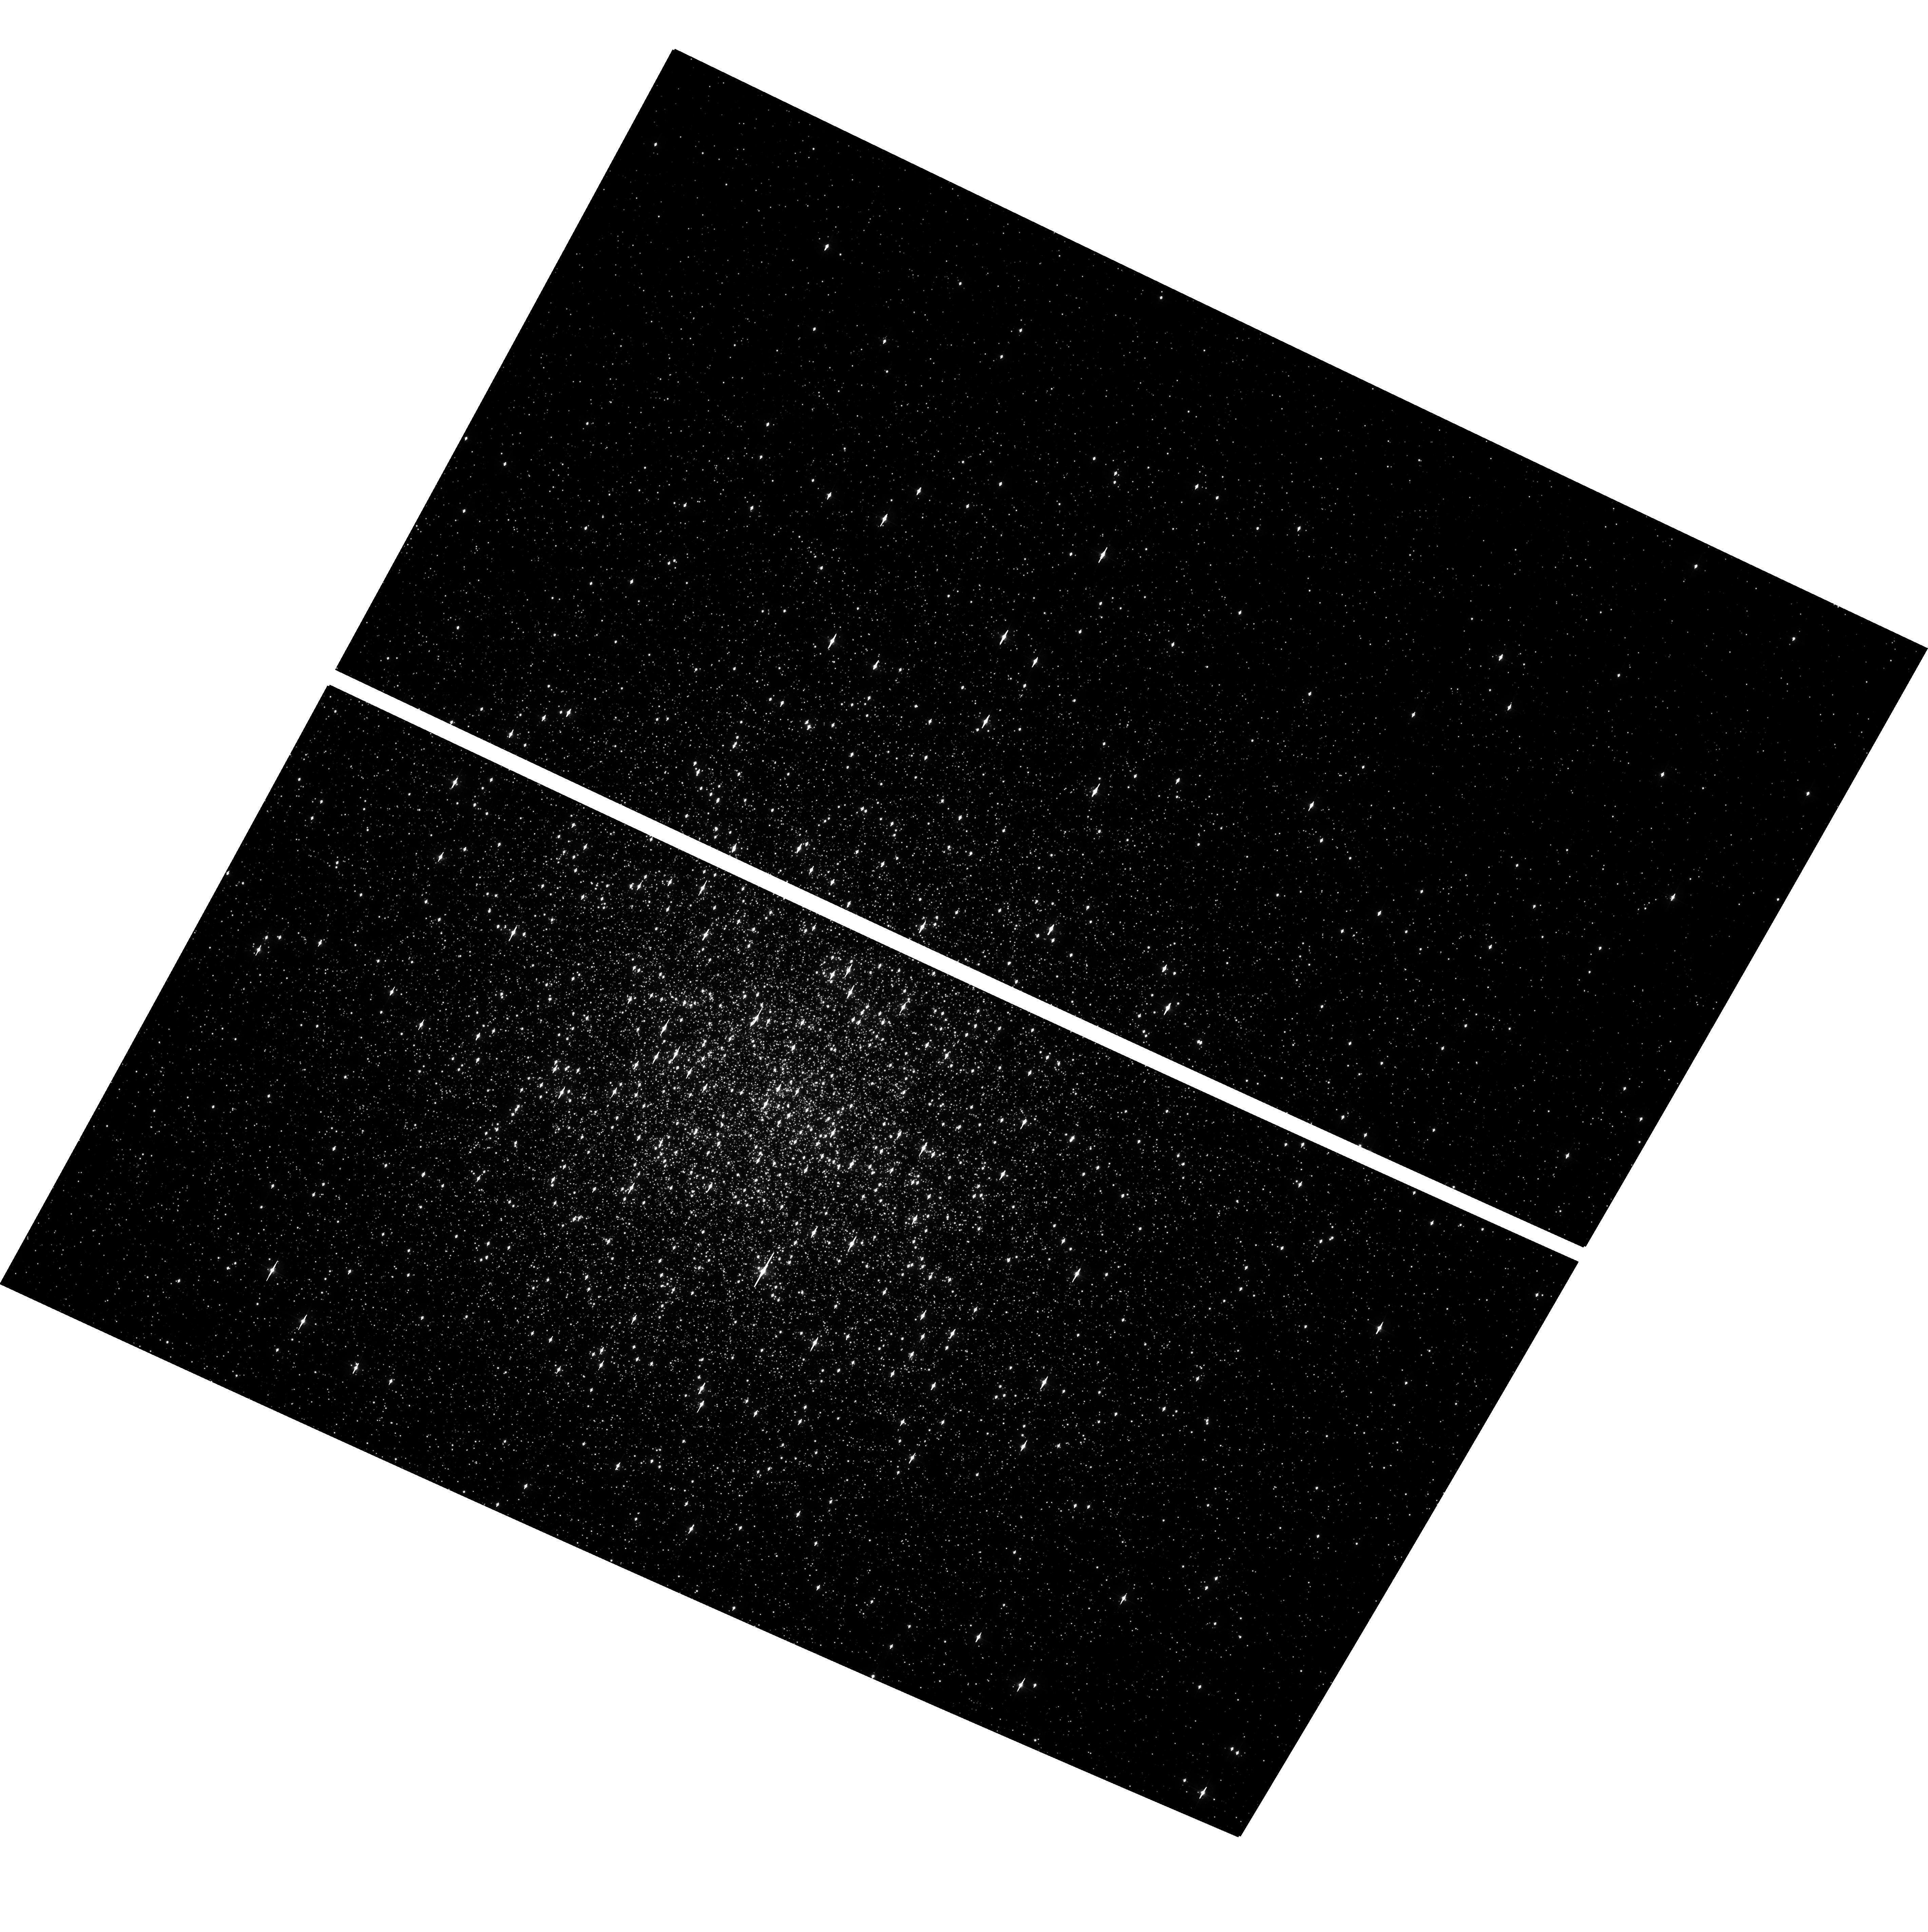
Target: 1E1339.8+2837
Instrument: ACS/WFC
Filter: F435W
Exposure: 11 min
Observation ID: hst_10008_a1_acs_wfc_f435w_j8vxa1

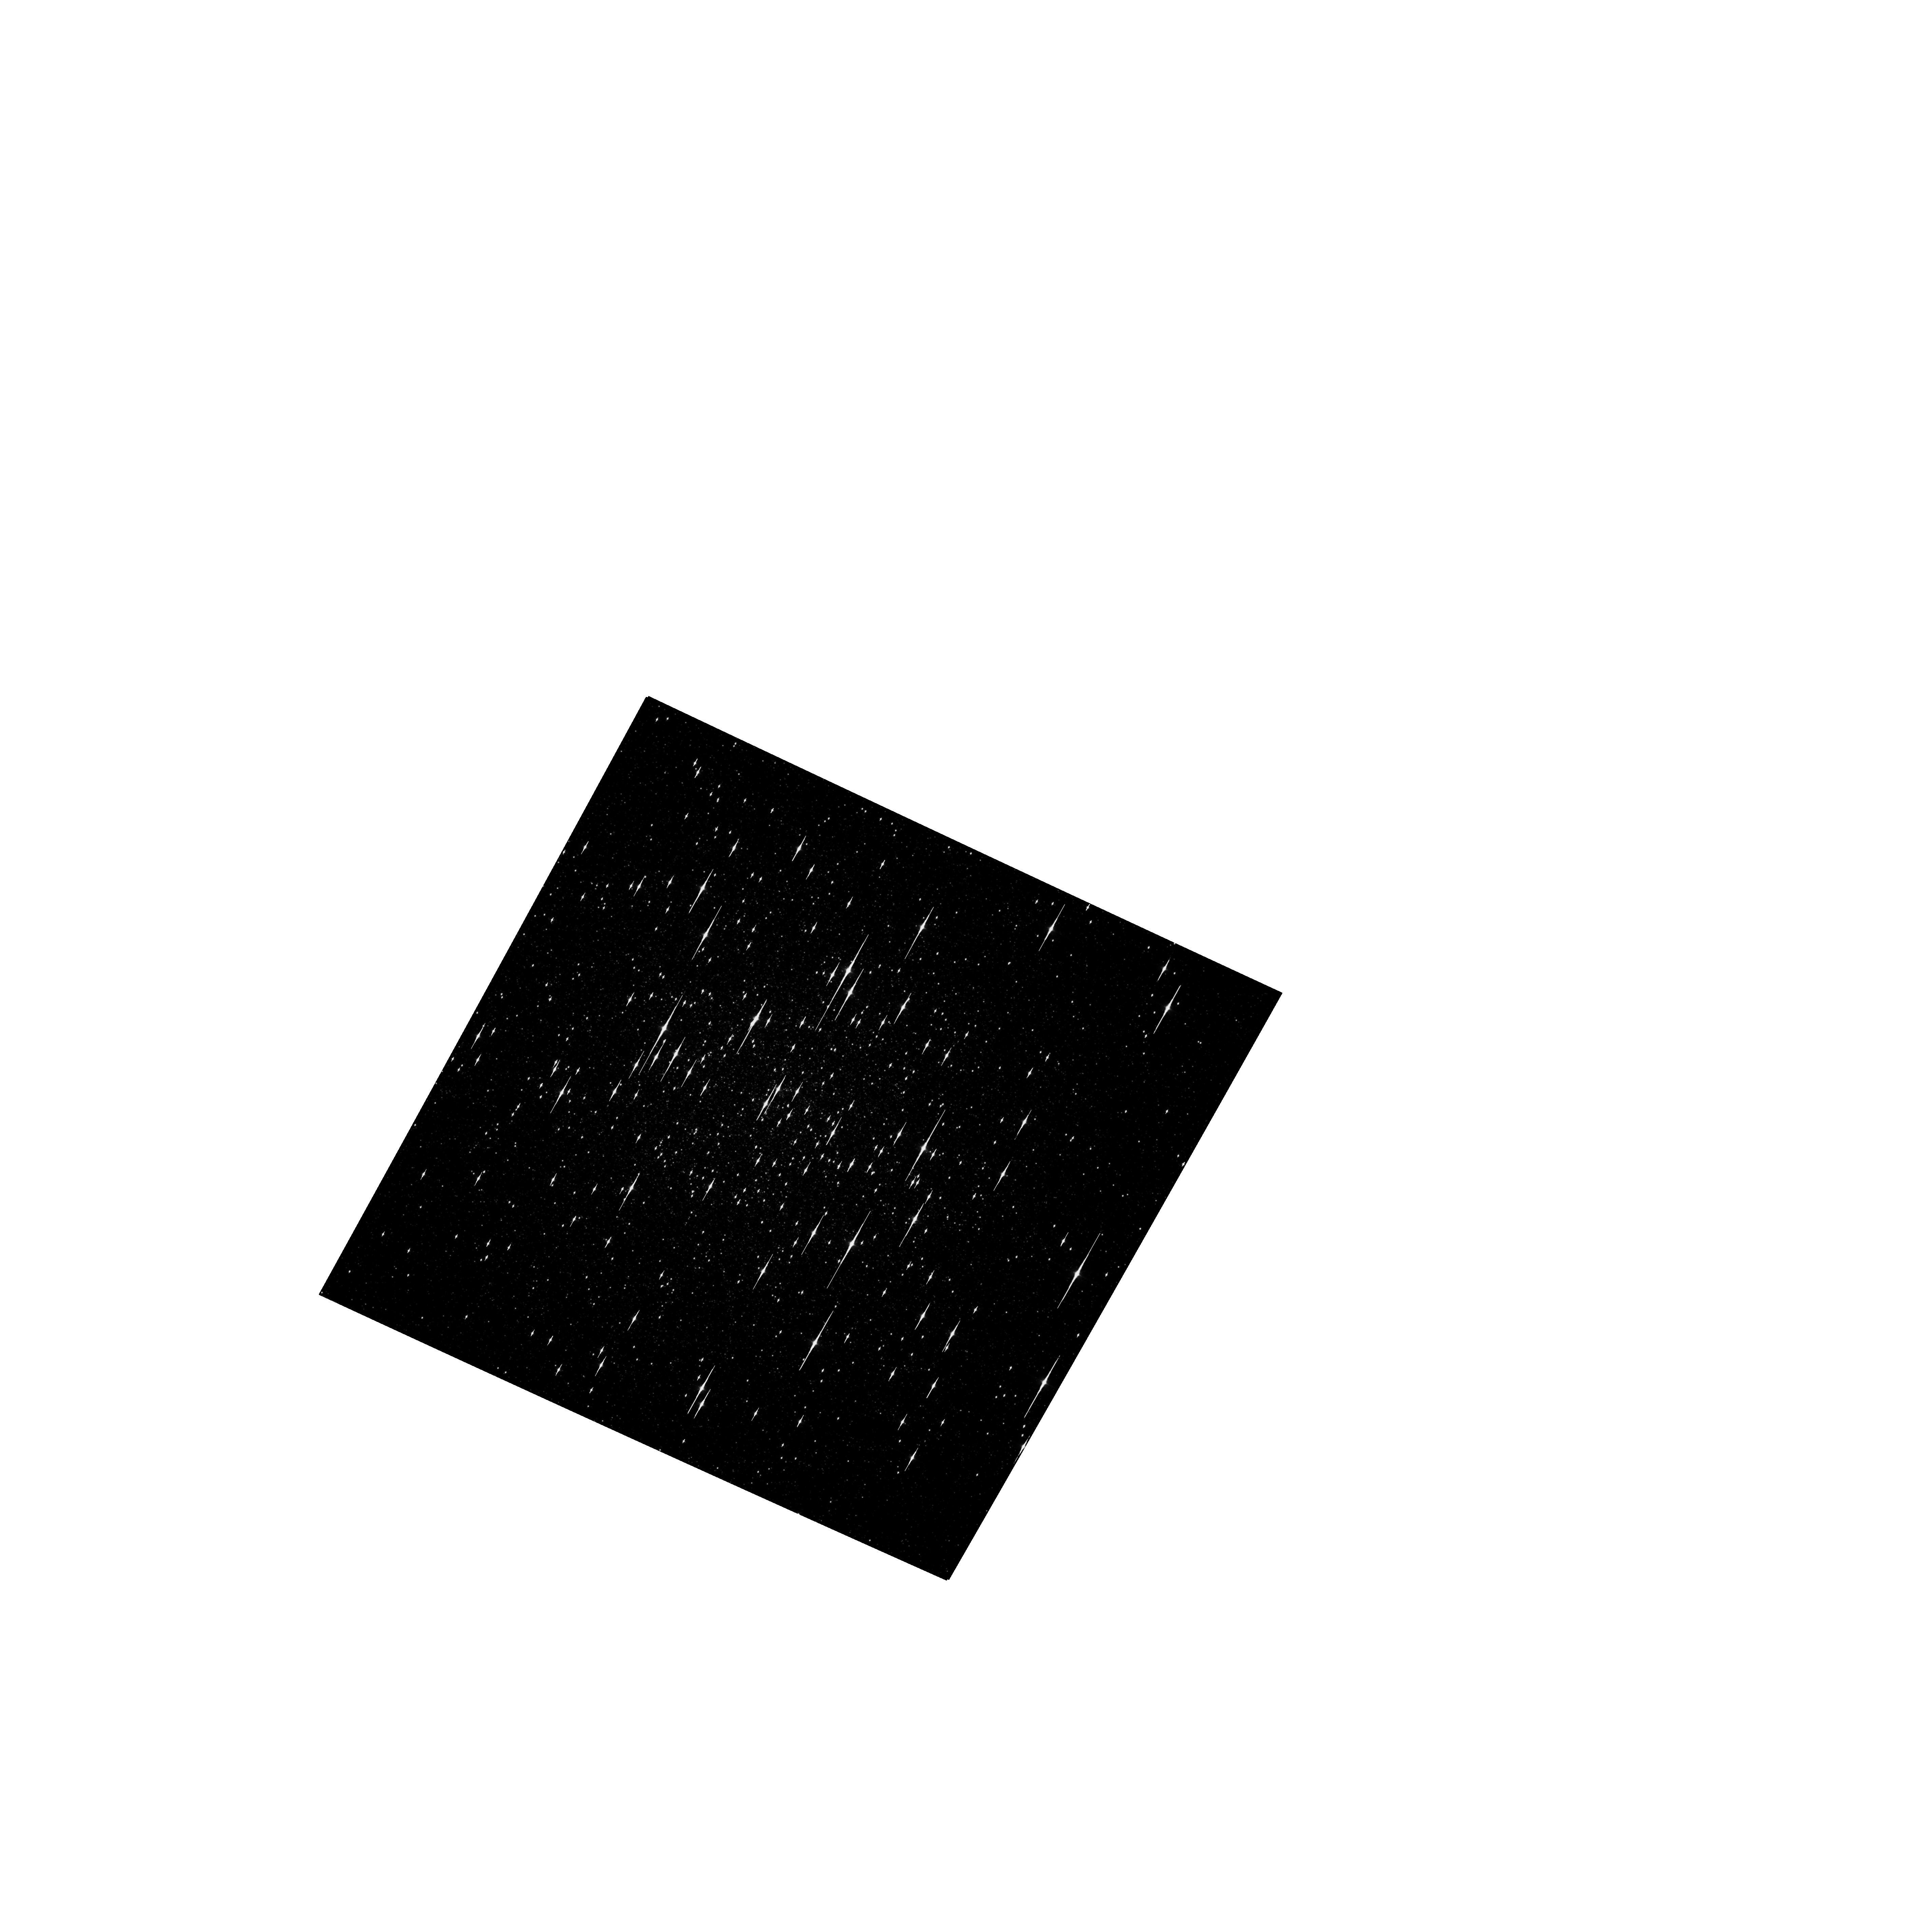
Target: M3
Instrument: ACS/WFC
Filter: F814W
Exposure: 5 min
Observation ID: hst_10008_a1_acs_wfc_f814w_j8vxa1

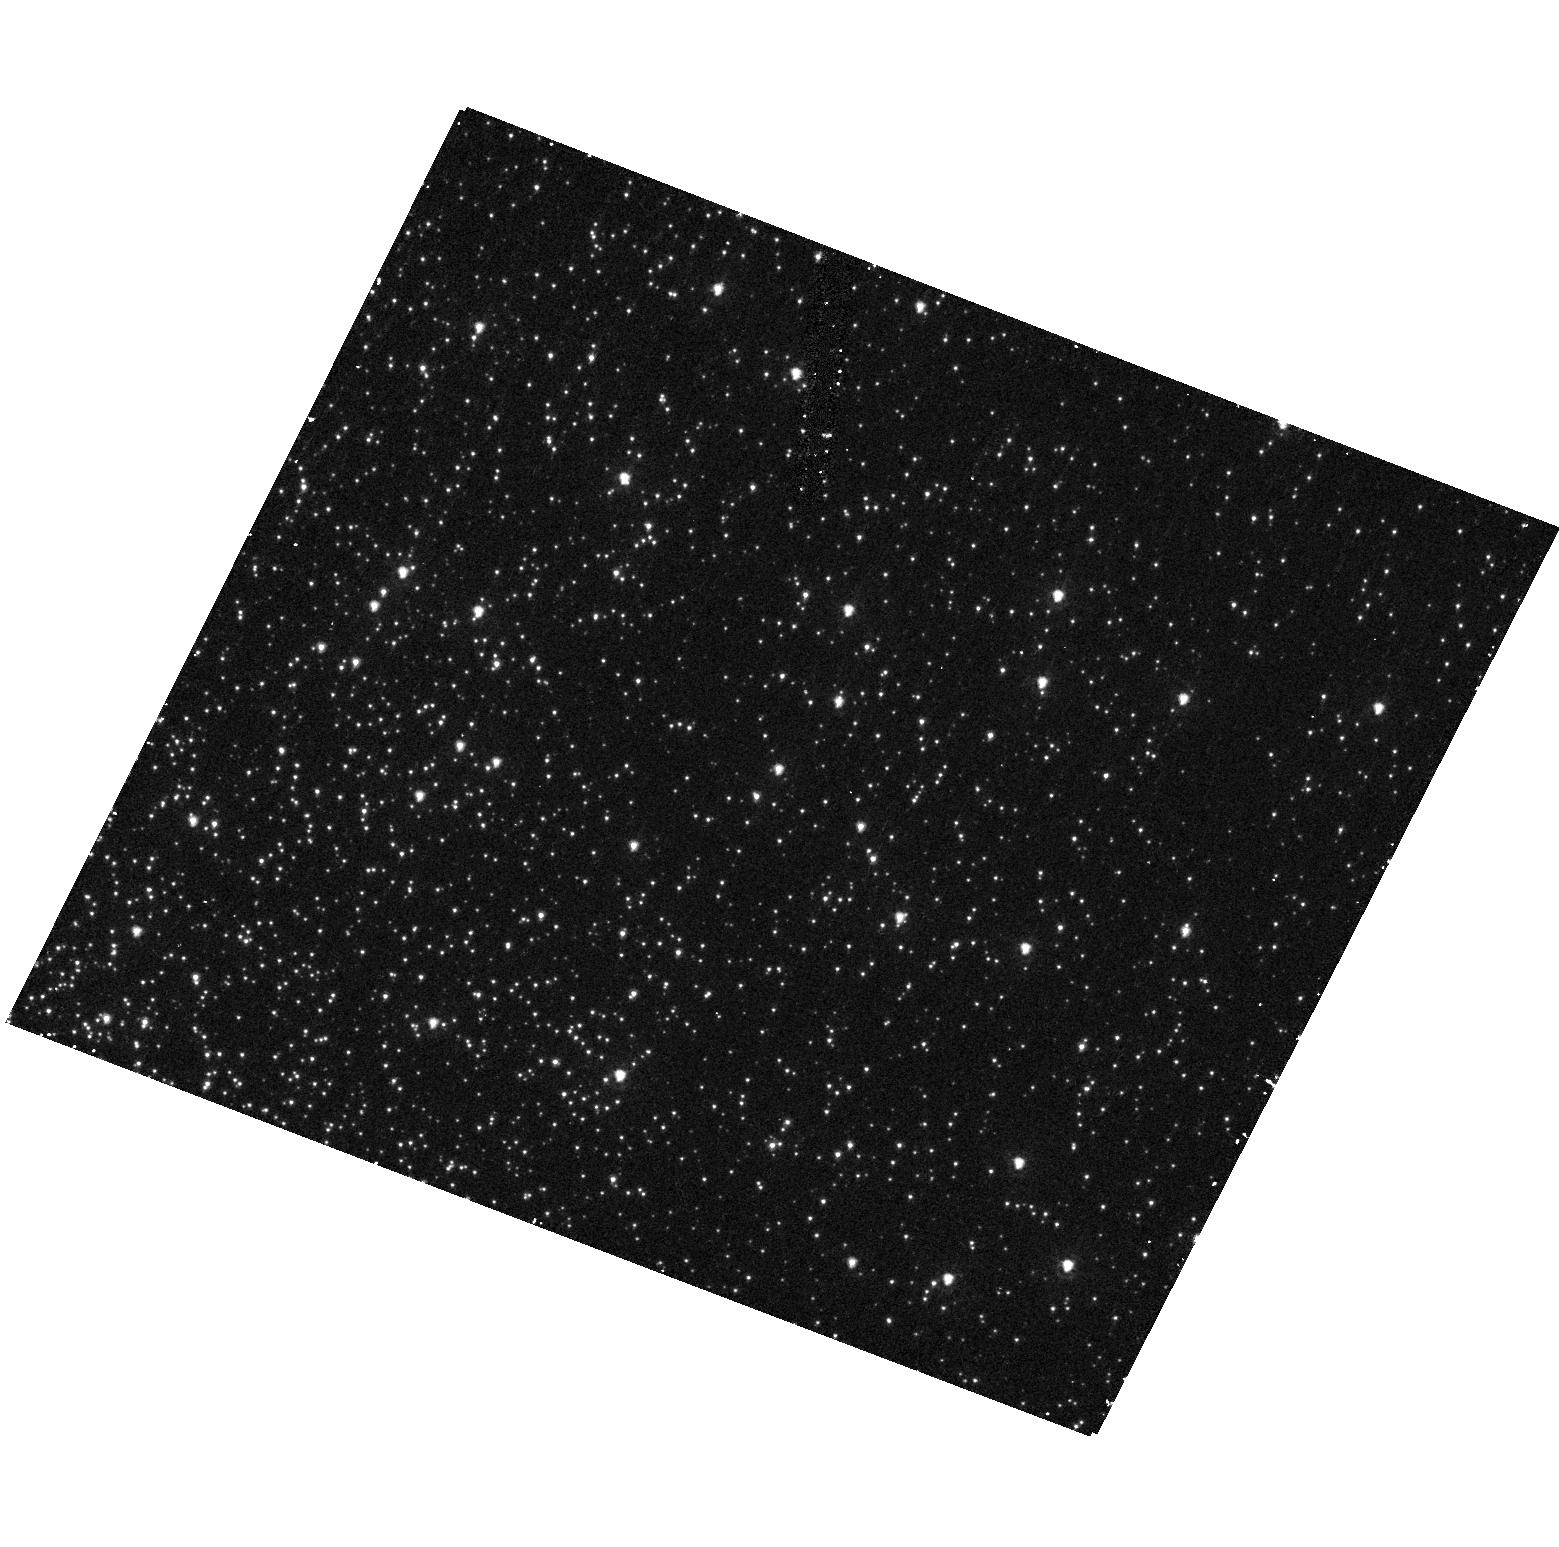
Target: 1E1339.8+2837
Instrument: ACS/HRC
Filter: F250W
Exposure: 8 min
Observation ID: hst_10008_01_acs_hrc_f250w_j8vx01

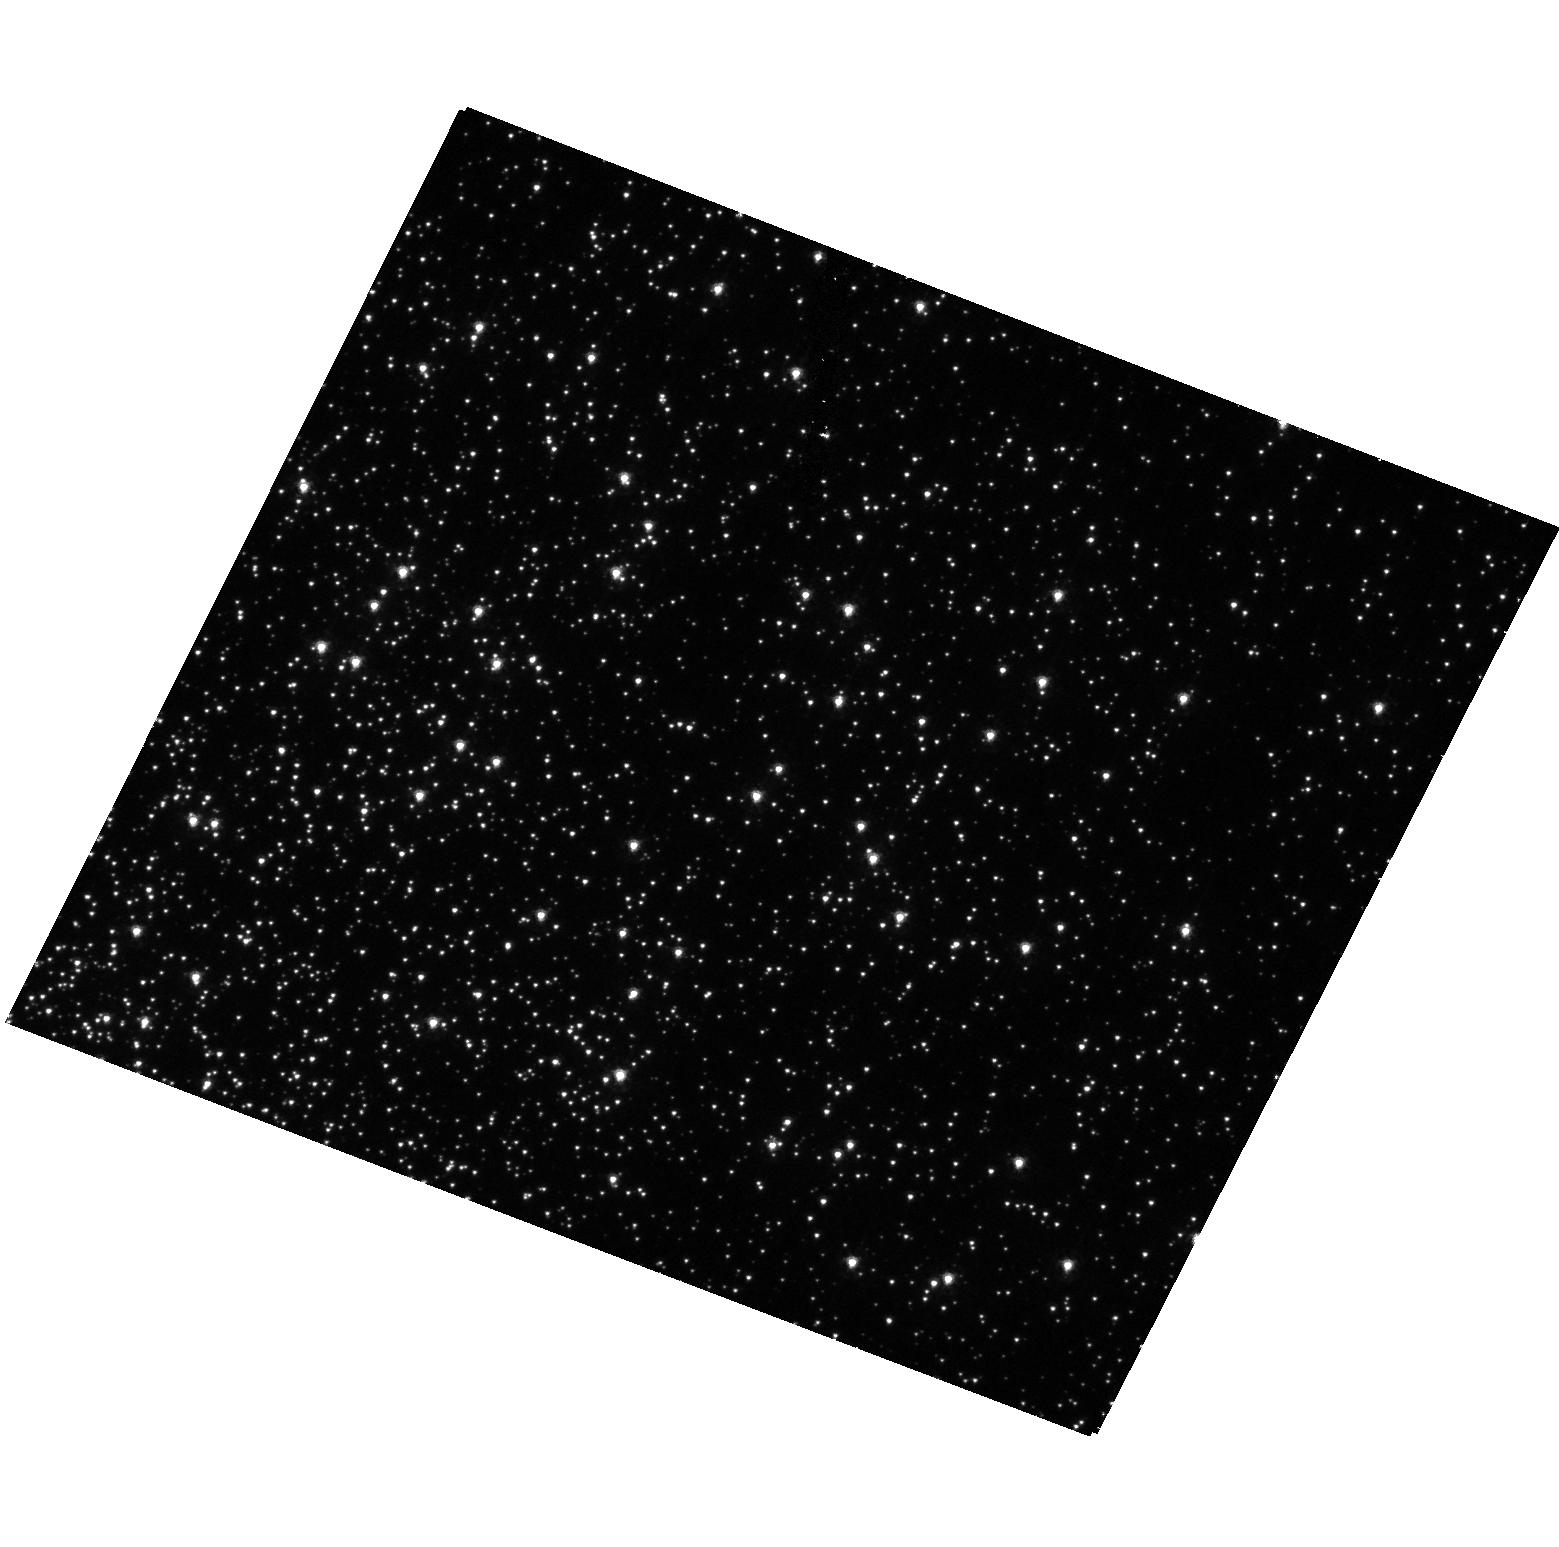
Target: 1E1339.8+2837
Instrument: ACS/HRC
Filter: F330W
Exposure: 20 min
Observation ID: hst_10008_01_acs_hrc_f330w_j8vx01

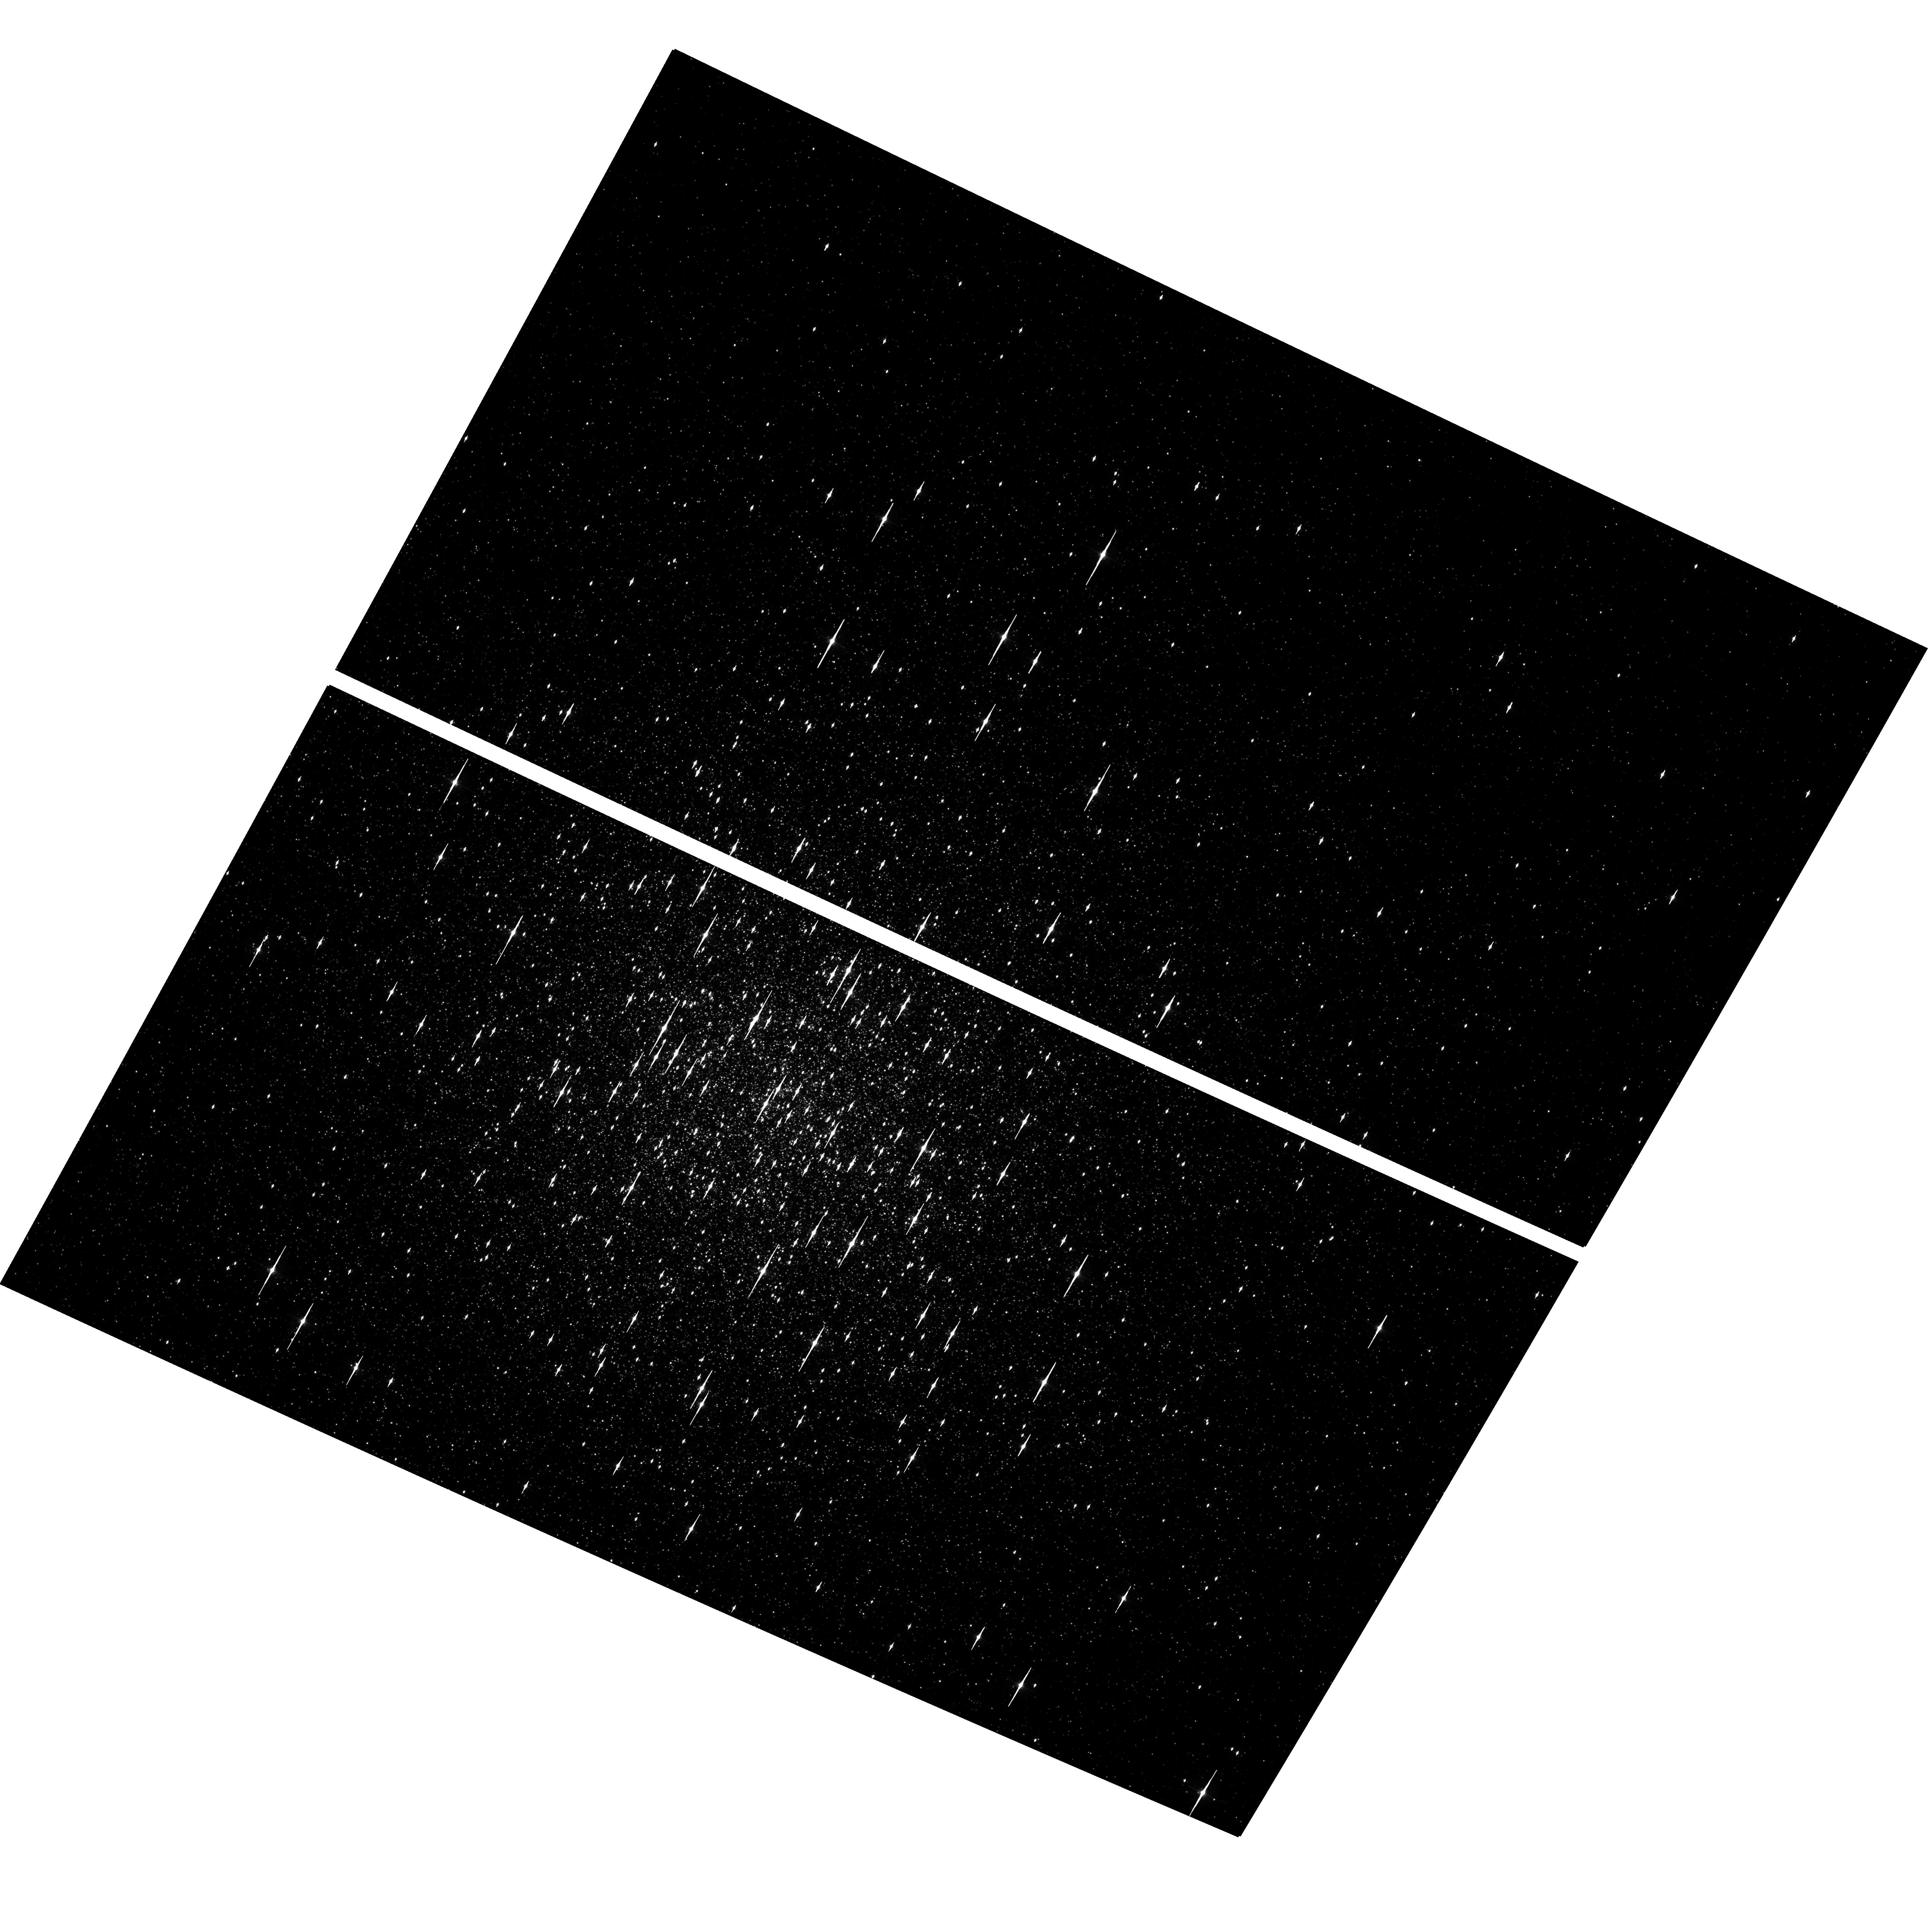
Target: 1E1339.8+2837
Instrument: ACS/WFC
Filter: F555W
Exposure: 11 min
Observation ID: hst_10008_a1_acs_wfc_f555w_j8vxa1

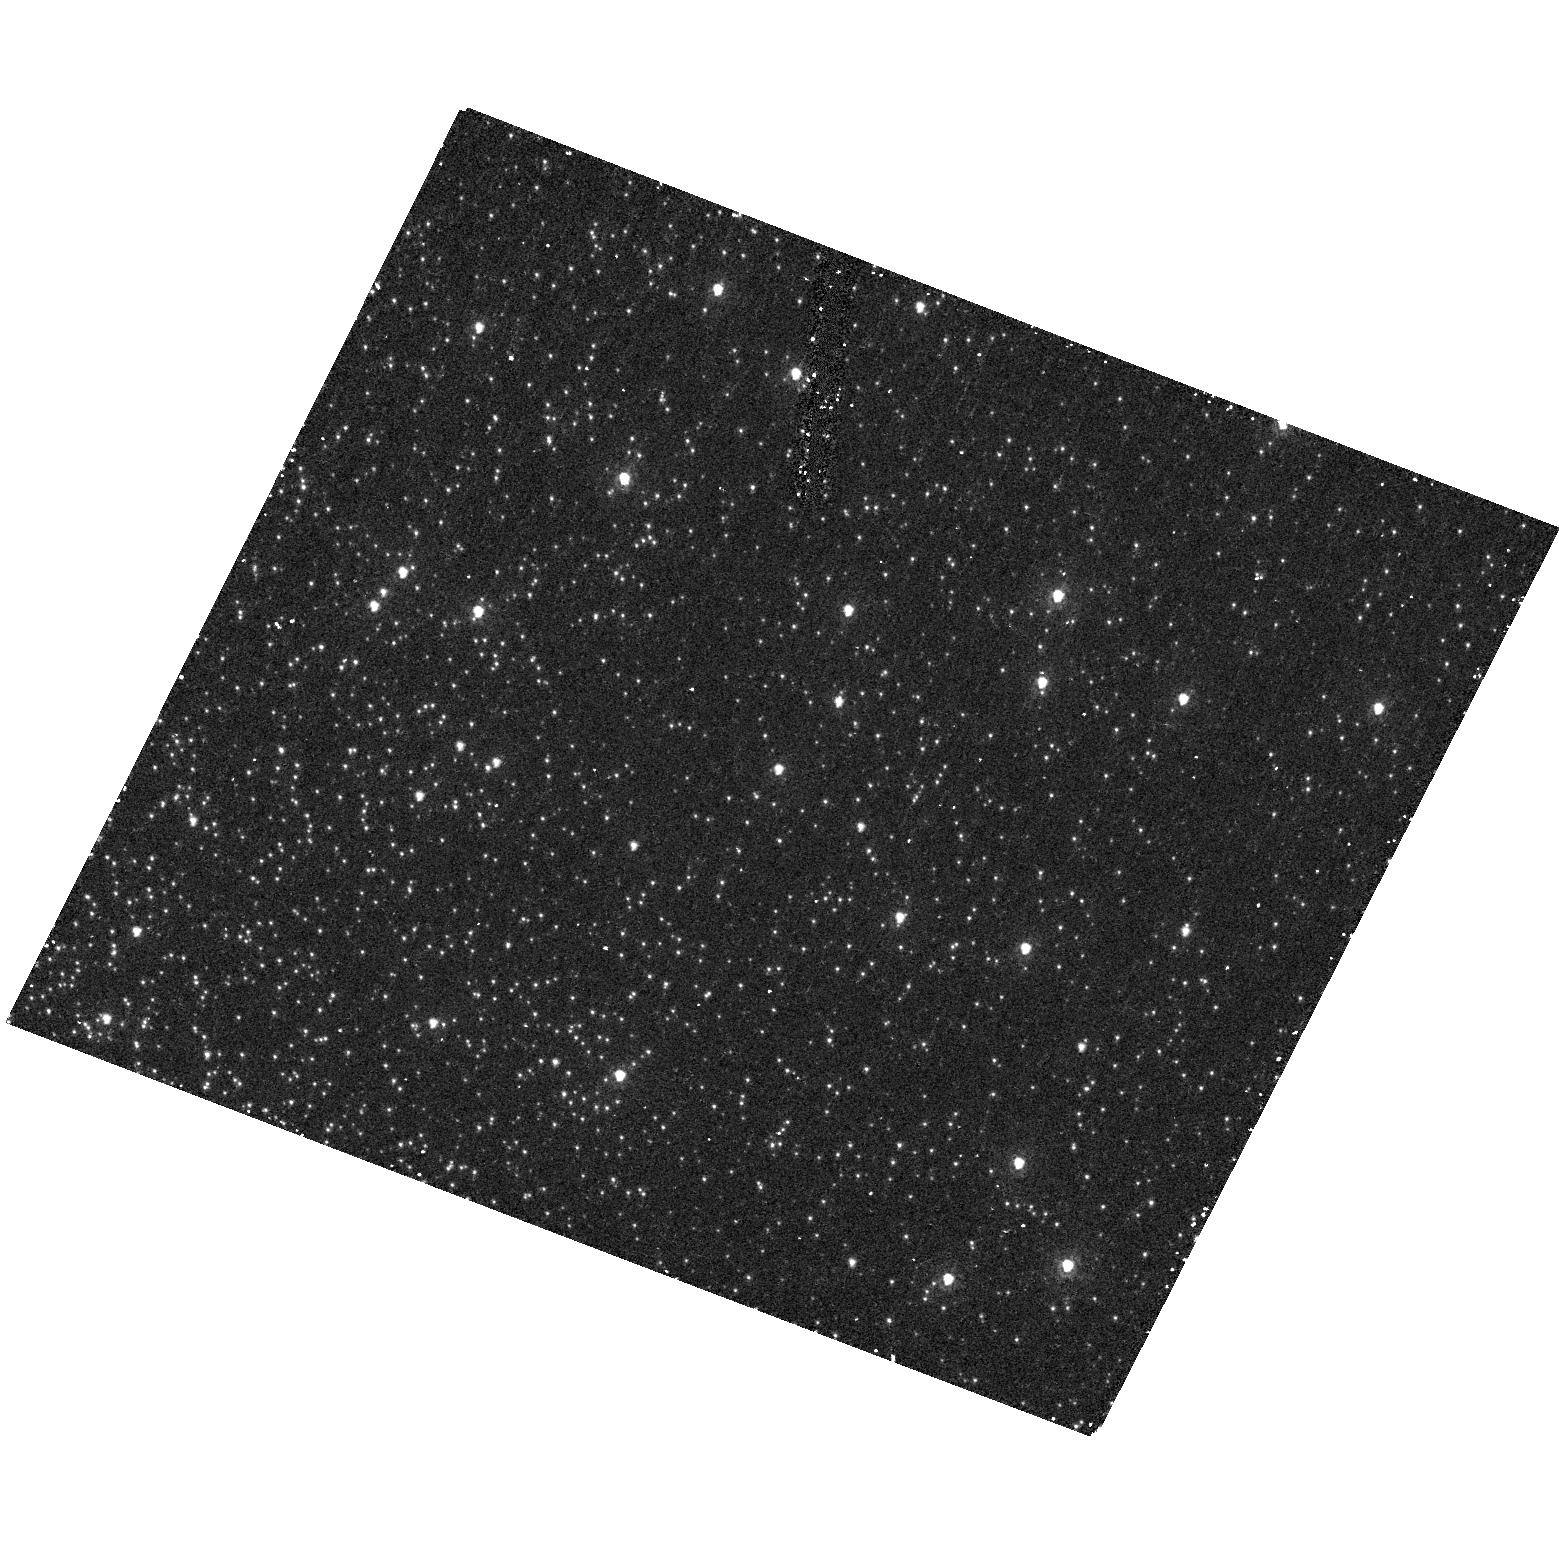
Target: 1E1339.8+2837
Instrument: ACS/HRC
Filter: F220W
Exposure: 10 min
Observation ID: hst_10008_01_acs_hrc_f220w_j8vx01

The Supersoft Source 1E1339.8+2837 and Globular Cluster M3 (PI: Grindlay, Jonathan E.)

We propose two HST orbits, nearly simultaneous with our approved Chandra Cycle 5 program, to study the supersoft source 1E1339.8+2837 and other accreting binaries in the globular cluster M3. Using the ACS/HRC, we will obtain excellent photometry on the recently identified optical counterpart of 1E1339.8+2837 in the F220W, F250W and F330W bands. Using the ACS/WFC, we will survey M3's central regions in B, V, and I to identify counterparts to other Chandra sources, and also obtain excellent B, V, and I photometry of the supersoft source.